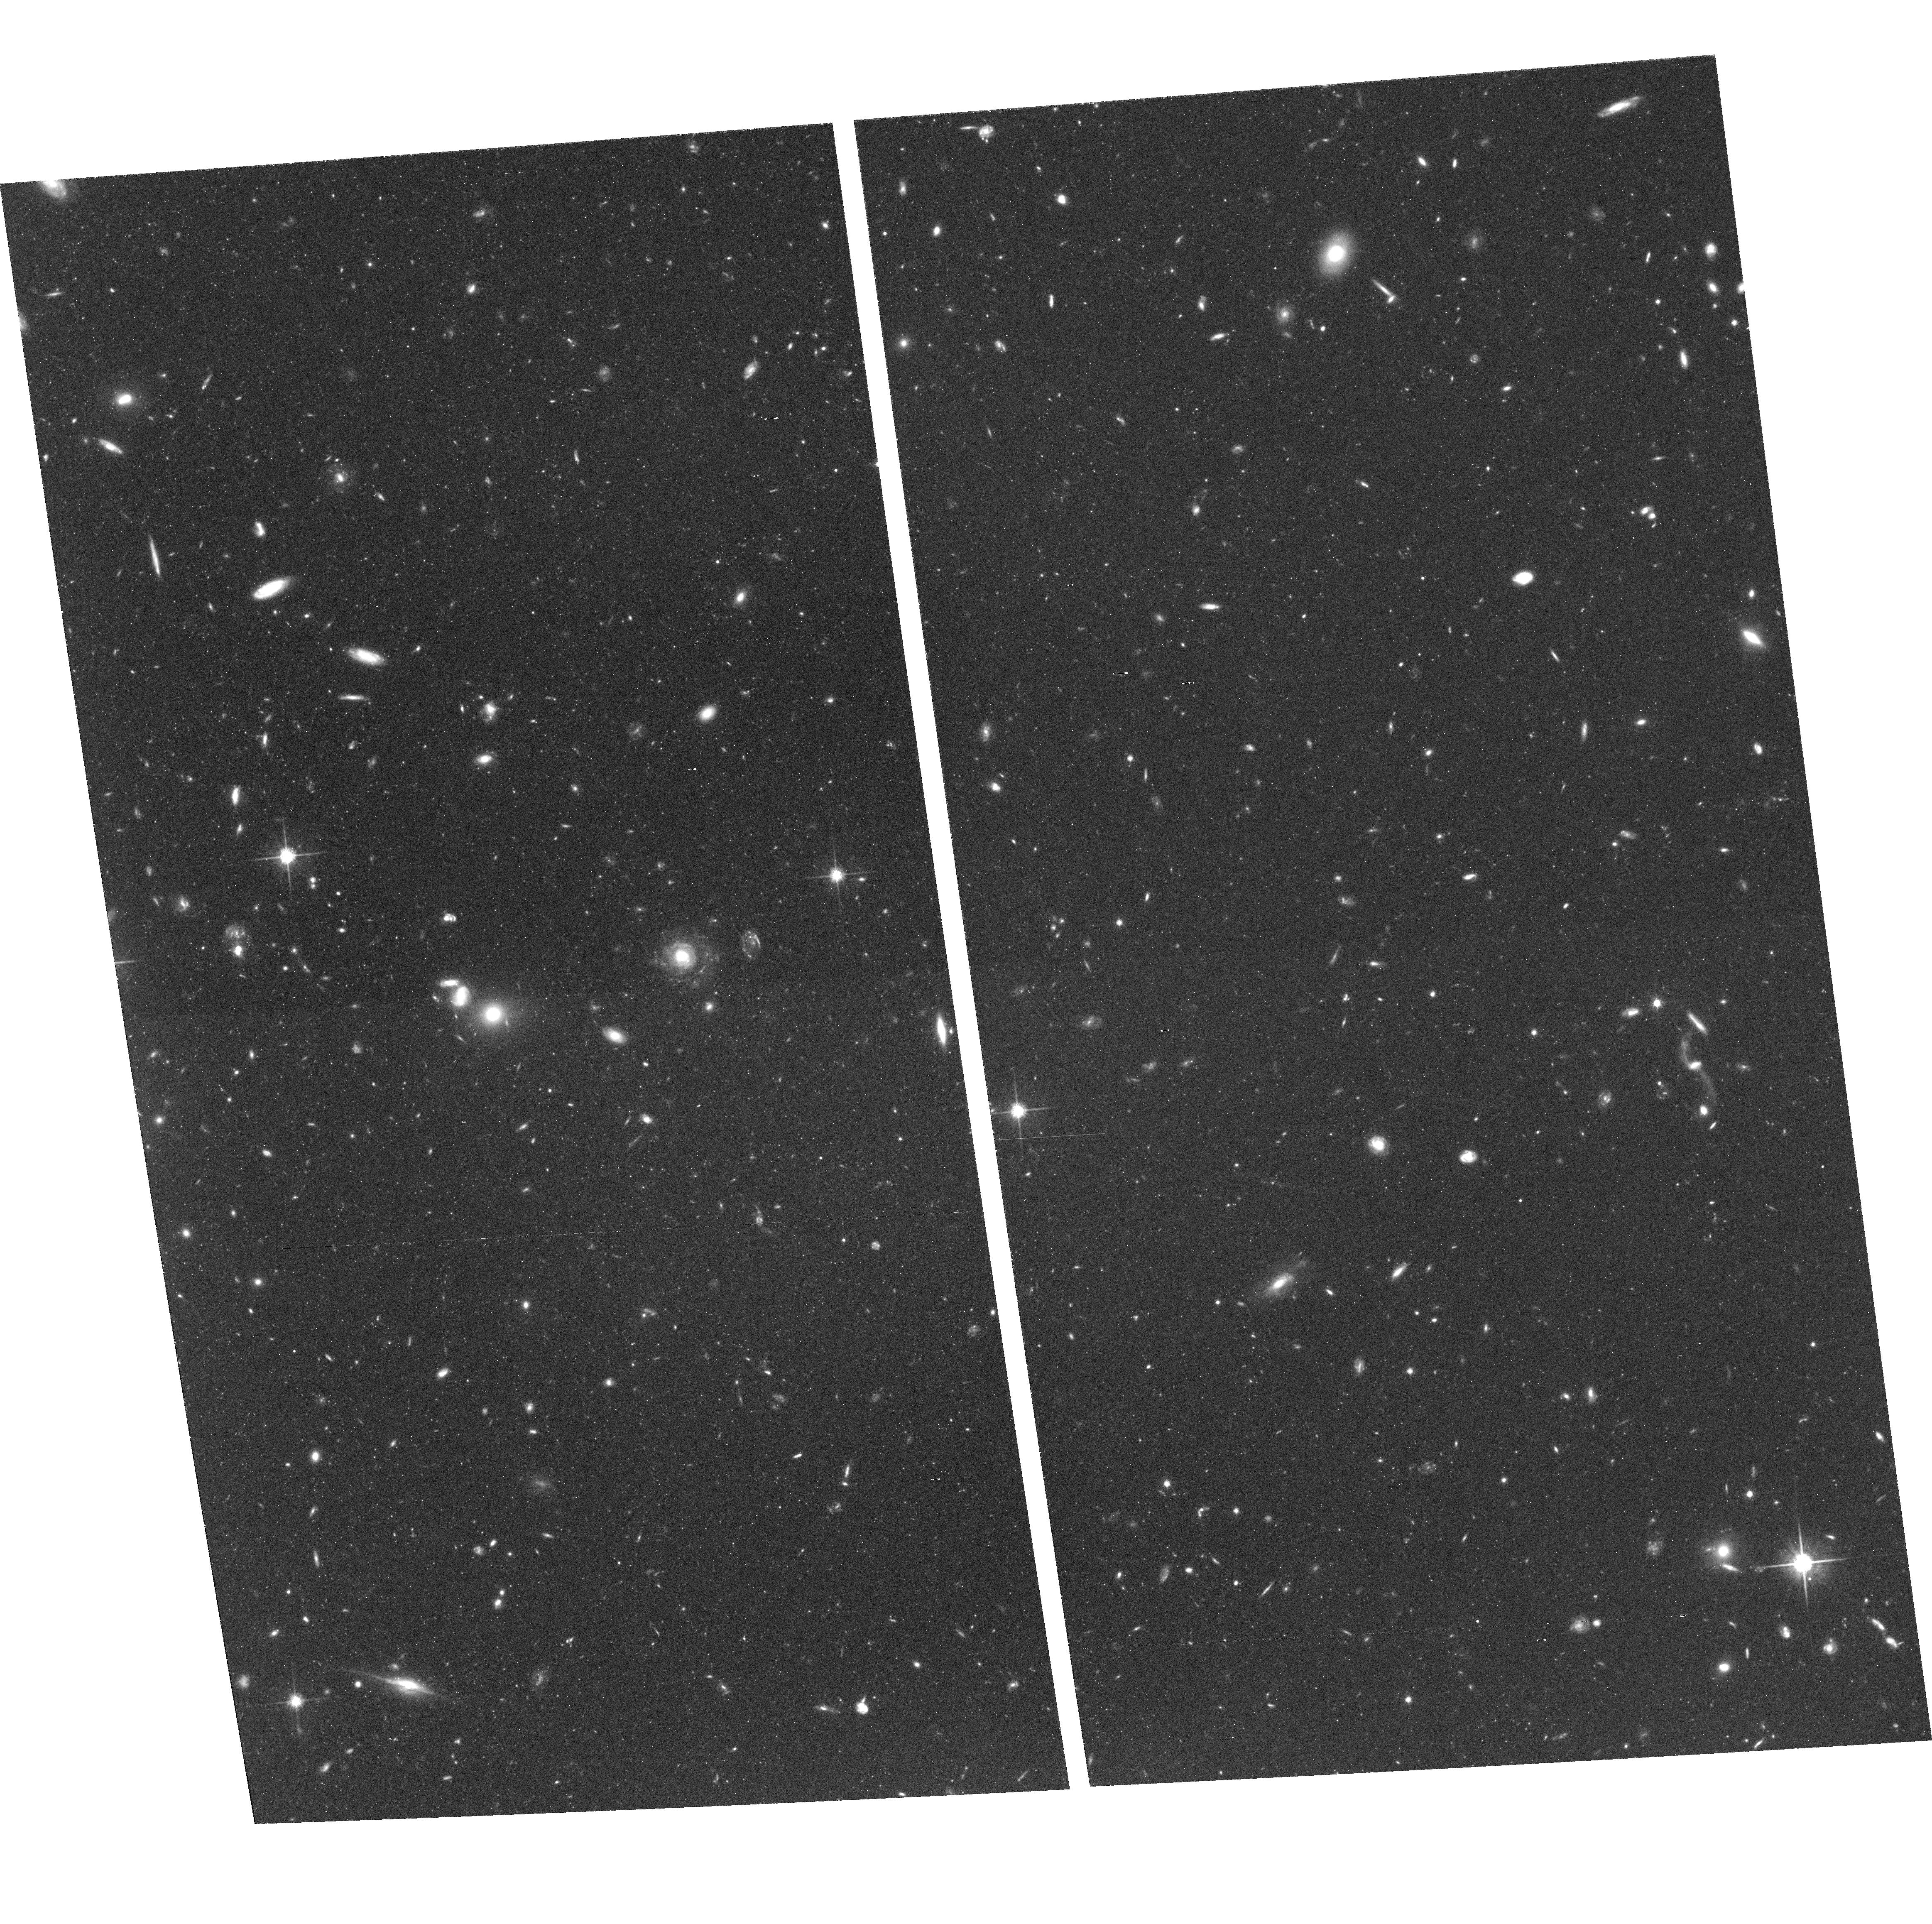
Target: NGC3379-F1
Instrument: ACS/WFC
Filter: F814W
Exposure: 2.1 h
Observation ID: hst_9811_06_acs_wfc_f814w_j8n906

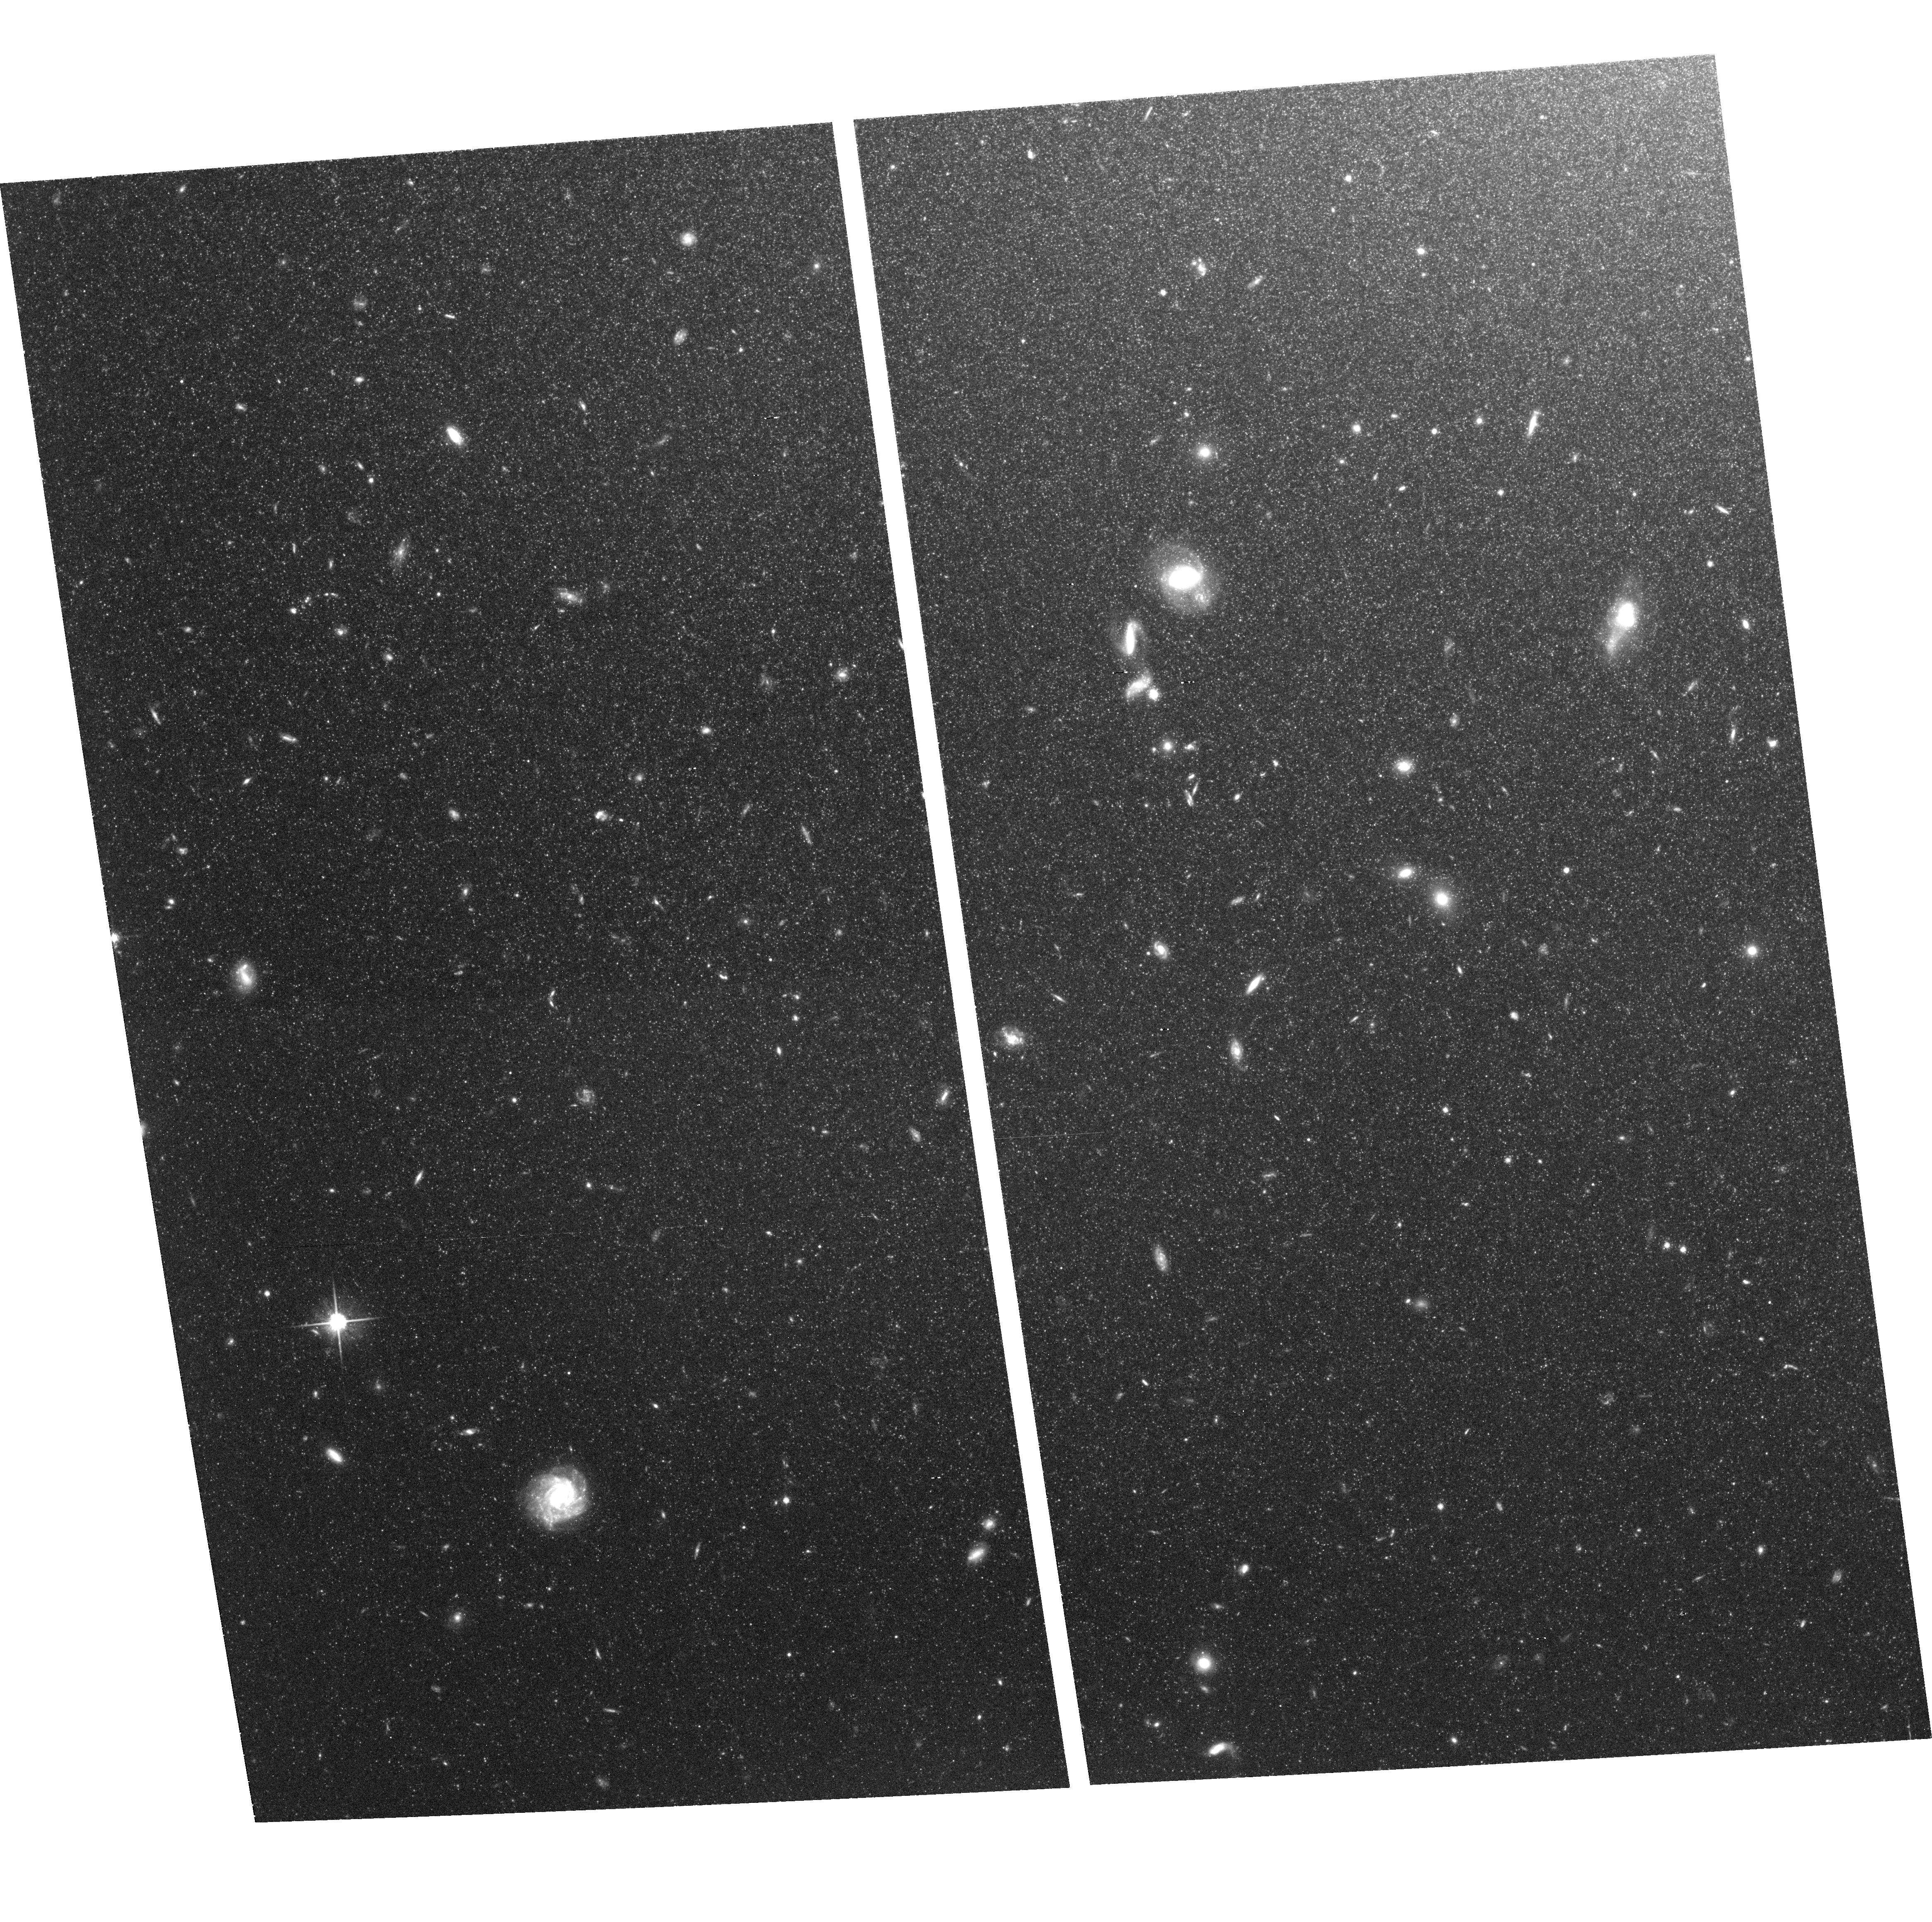
Target: NGC3377-F1
Instrument: ACS/WFC
Filter: F814W
Exposure: 2.1 h
Observation ID: hst_9811_14_acs_wfc_f814w_j8n914

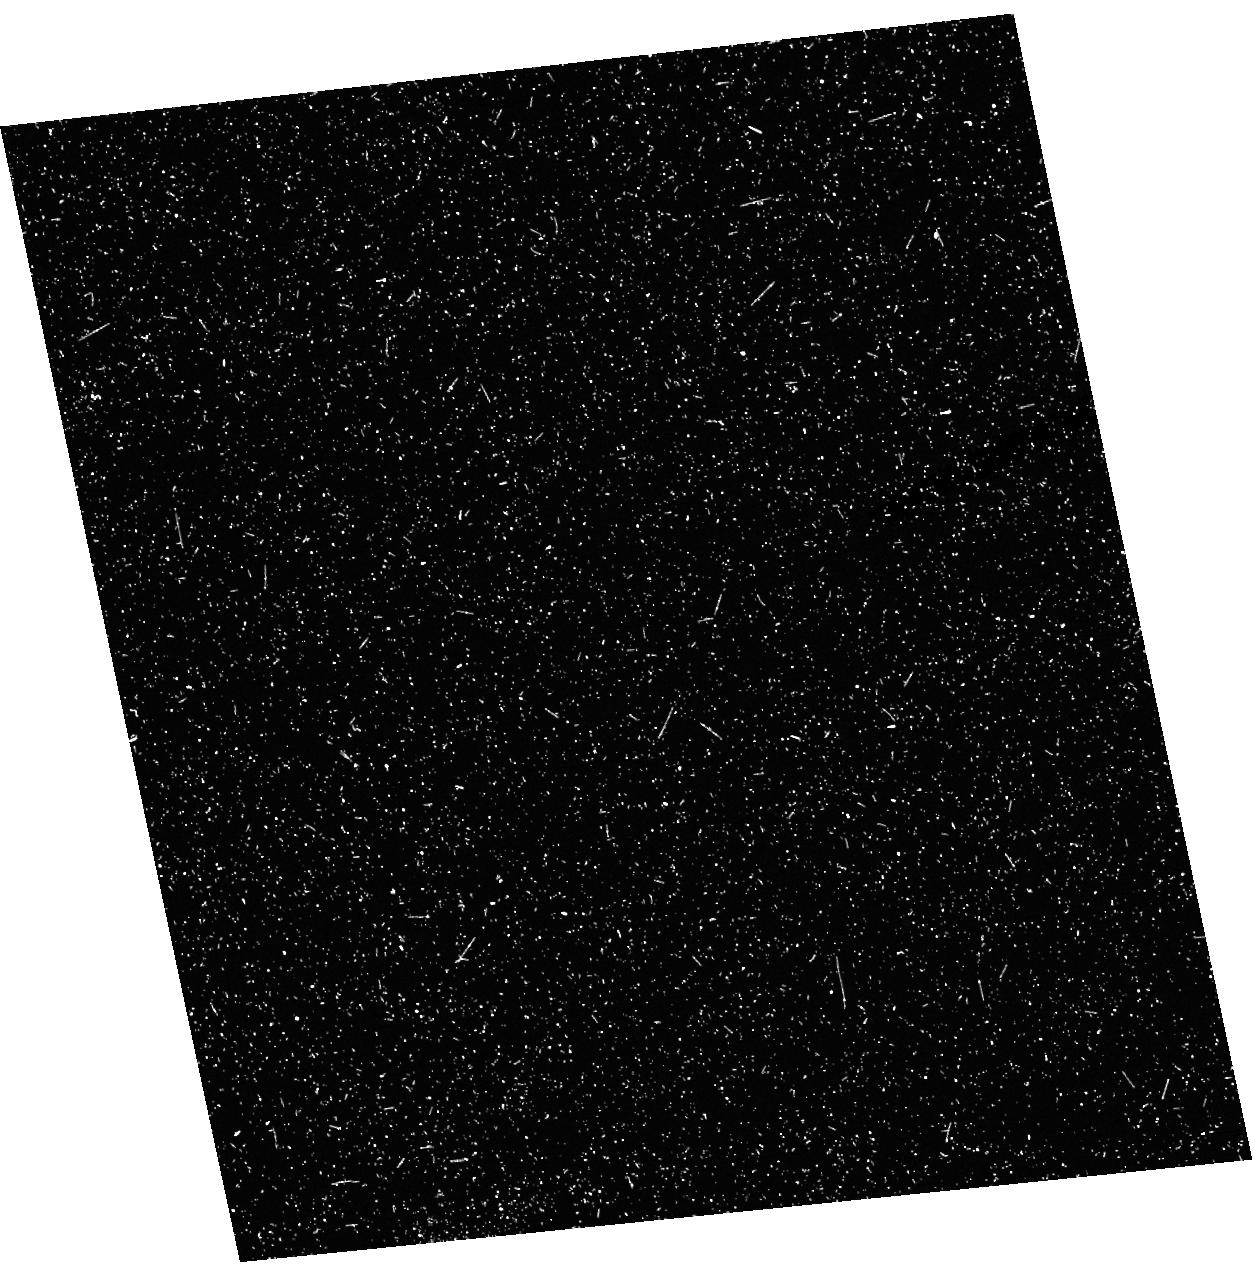
Target: field at RA 161.954°, Dec 13.928°
Instrument: ACS/HRC
Filter: F555W
Exposure: 40 min
Observation ID: hst_9811_11_acs_hrc_f555w_j8n911

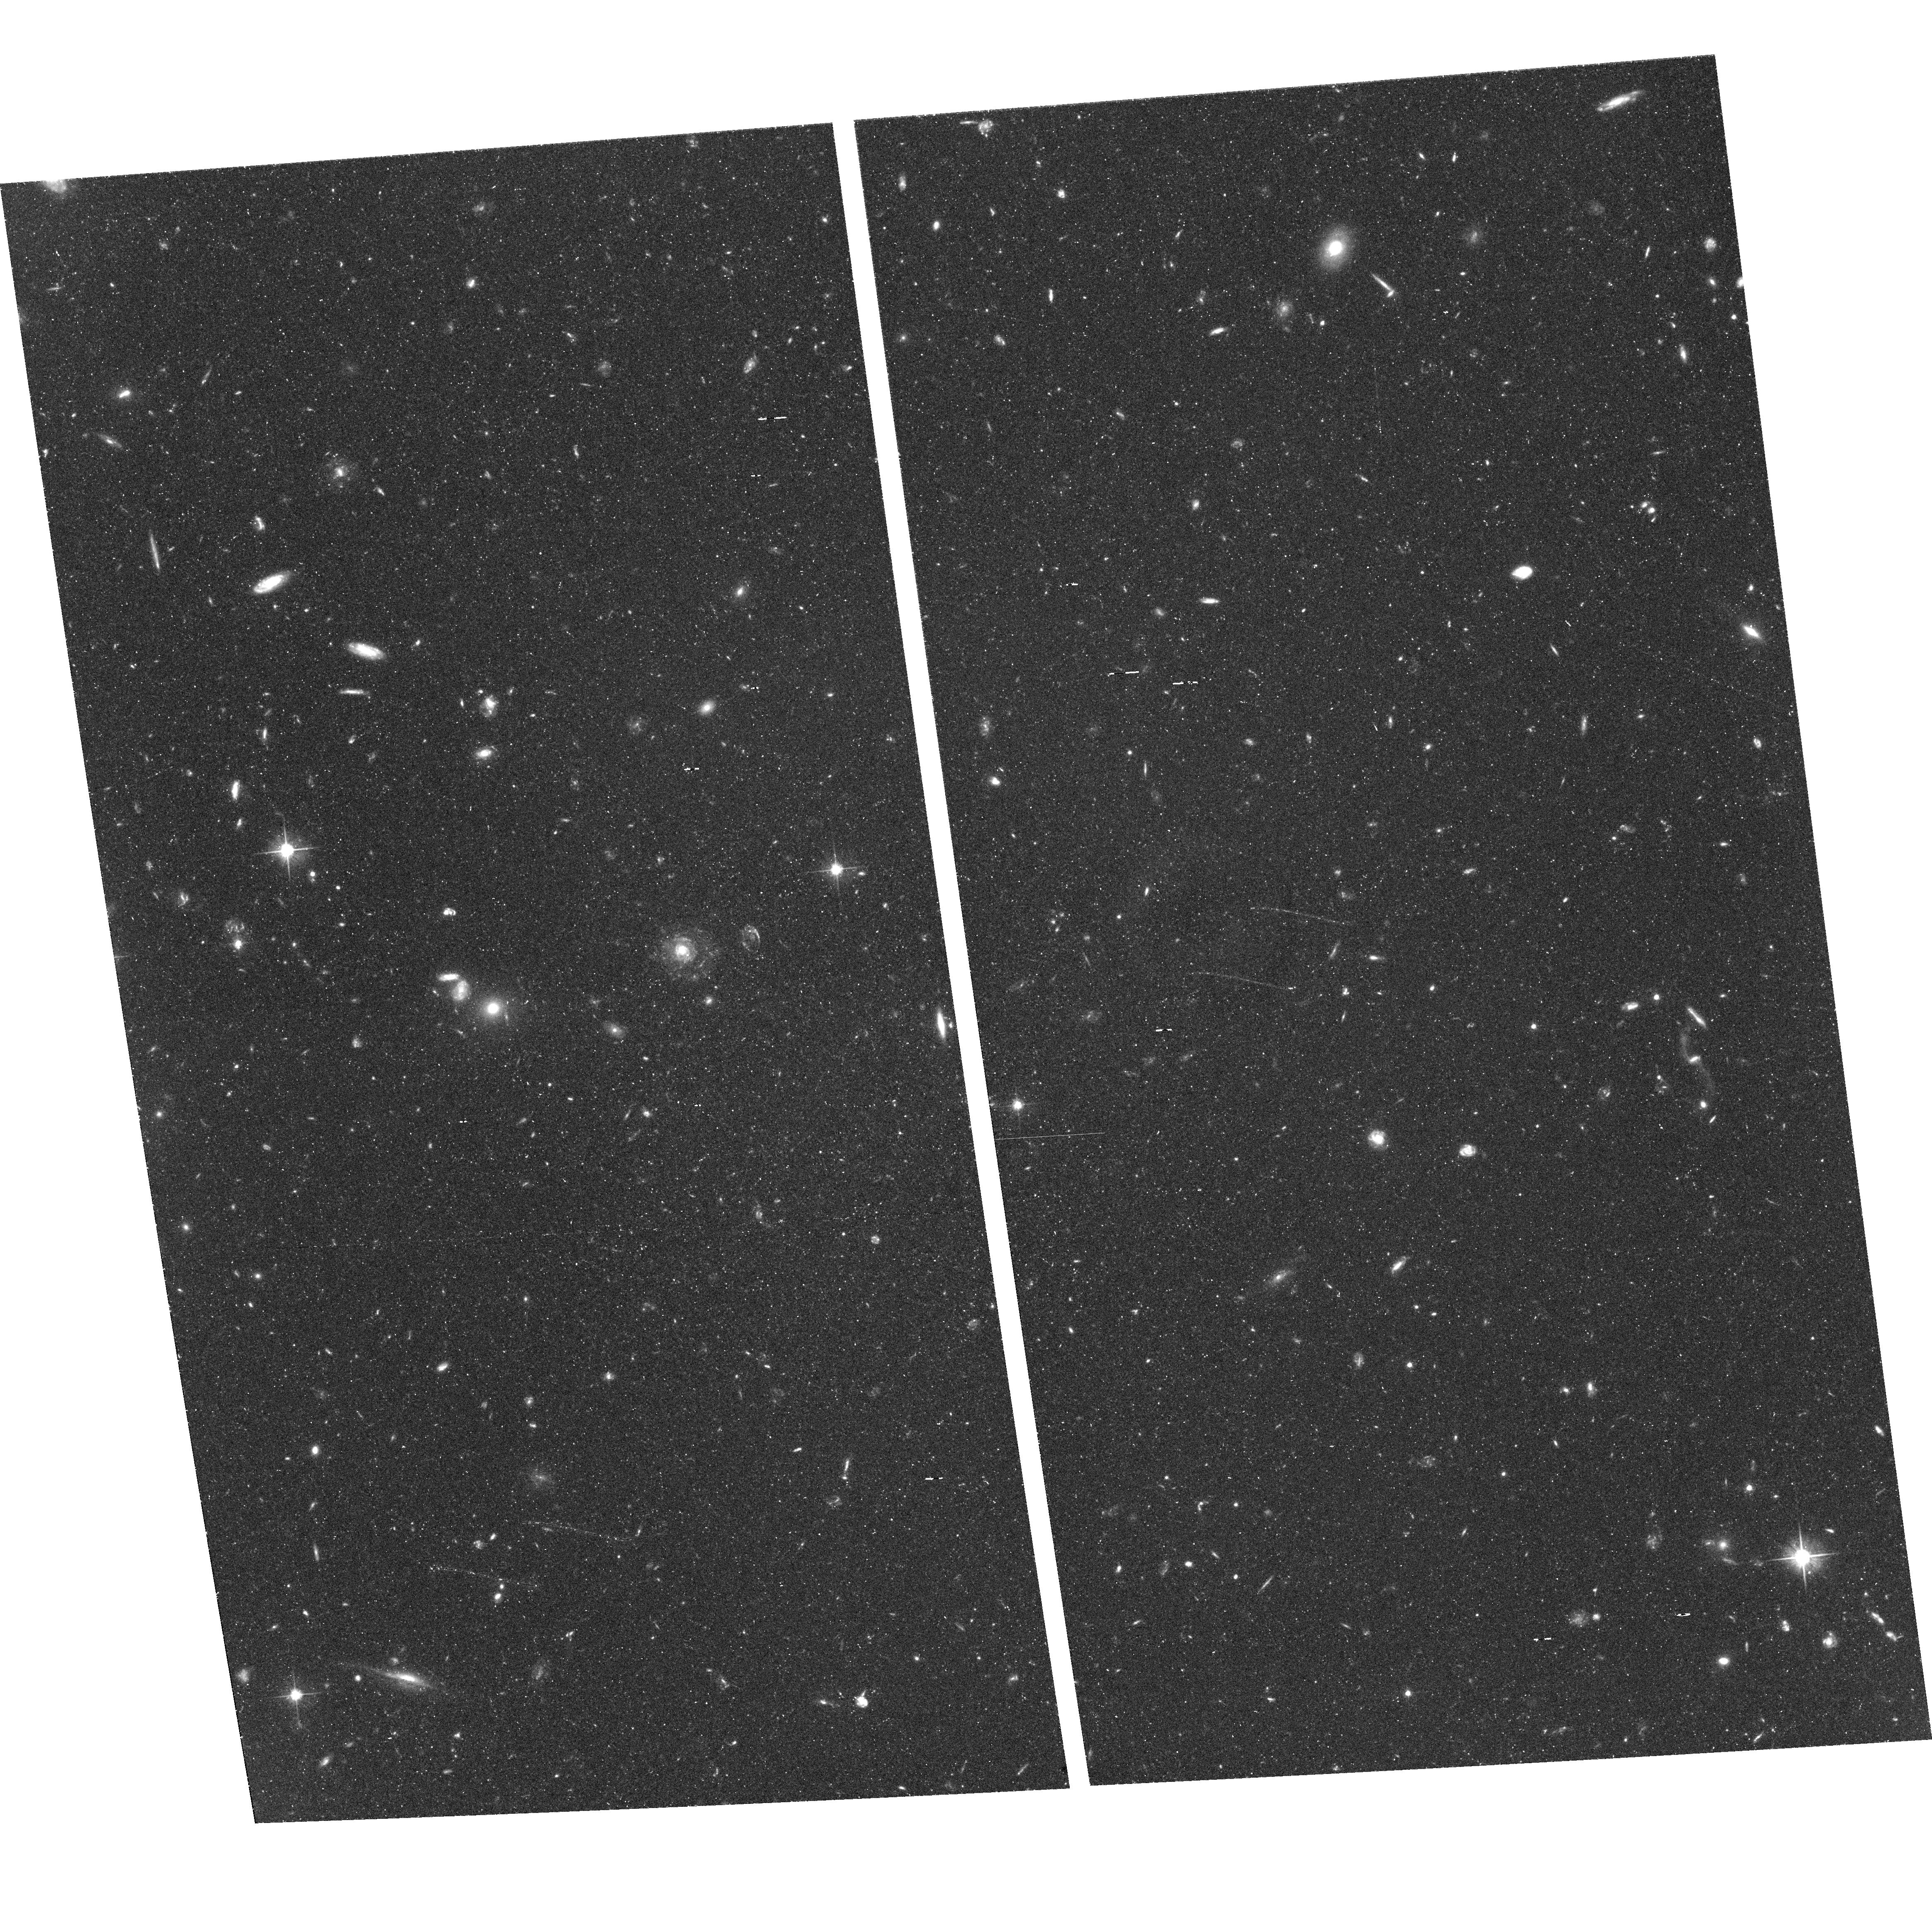
Target: NGC3379-F1
Instrument: ACS/WFC
Filter: F606W
Exposure: 1.4 h
Observation ID: hst_9811_04_acs_wfc_f606w_j8n904

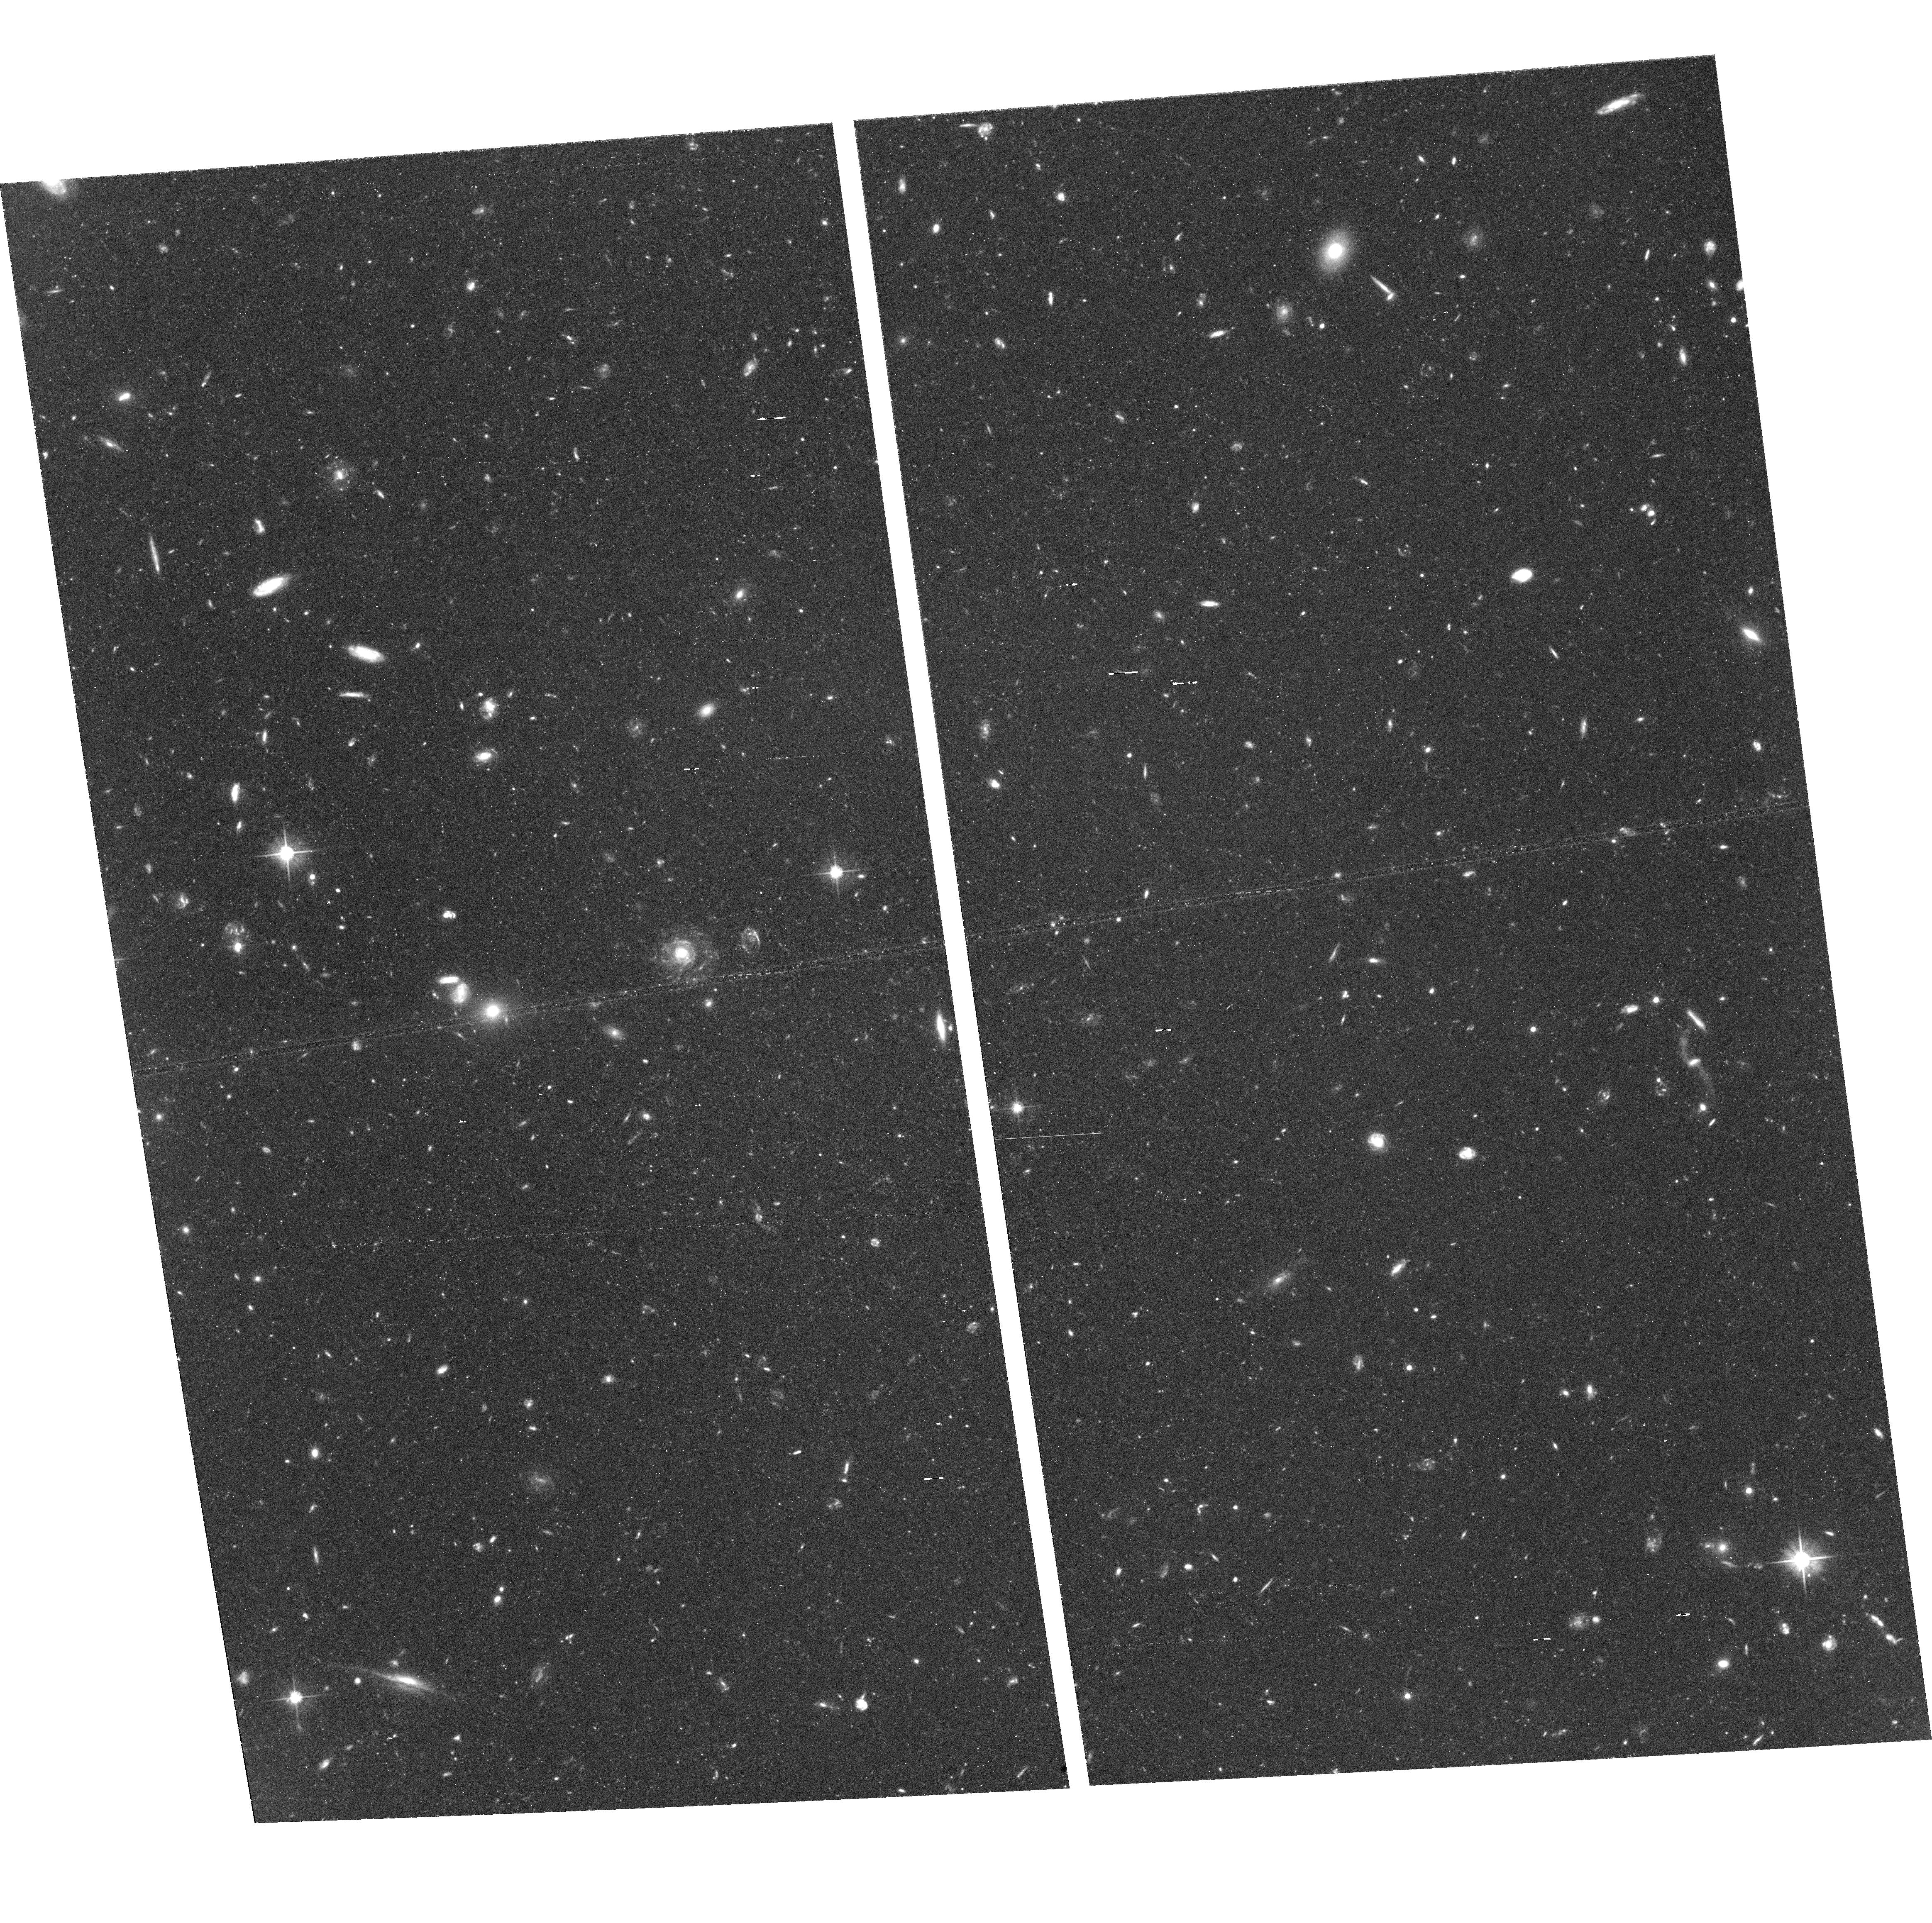
Target: NGC3379-F1
Instrument: ACS/WFC
Filter: F606W
Exposure: 2.1 h
Observation ID: hst_9811_02_acs_wfc_f606w_j8n902

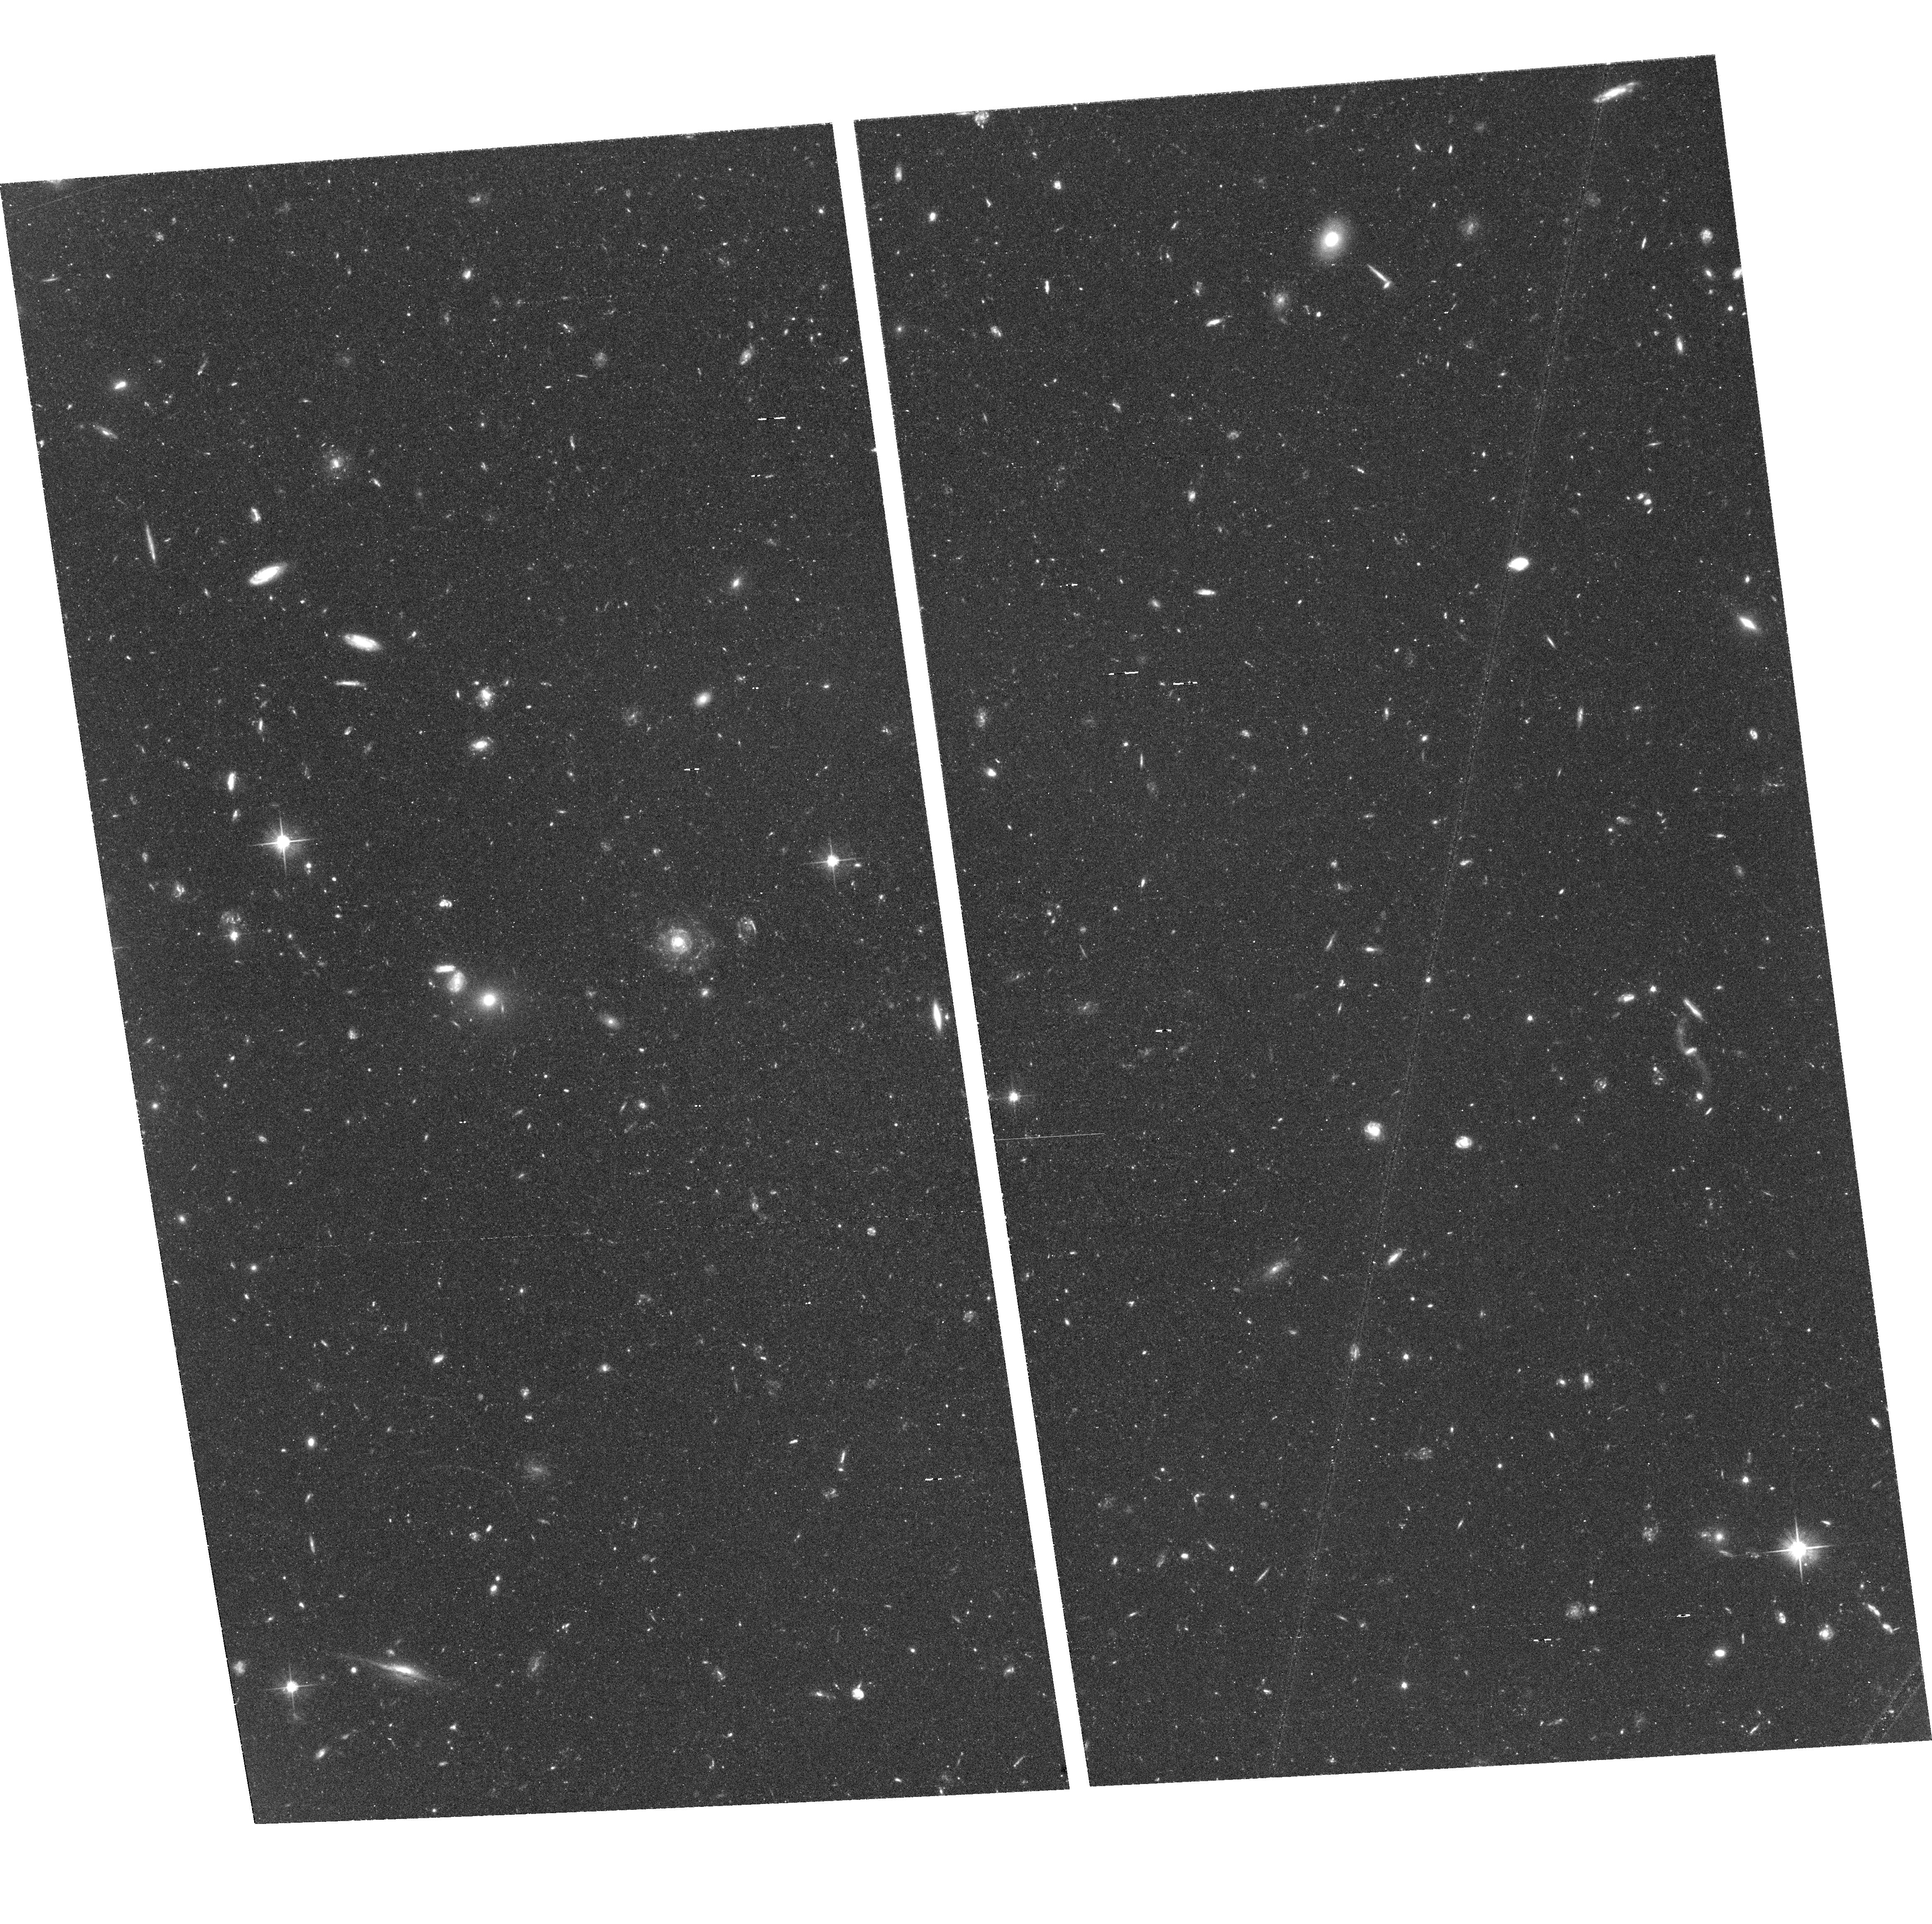
Target: NGC3379-F1
Instrument: ACS/WFC
Filter: F606W
Exposure: 2.1 h
Observation ID: hst_9811_23_acs_wfc_f606w_j8n923

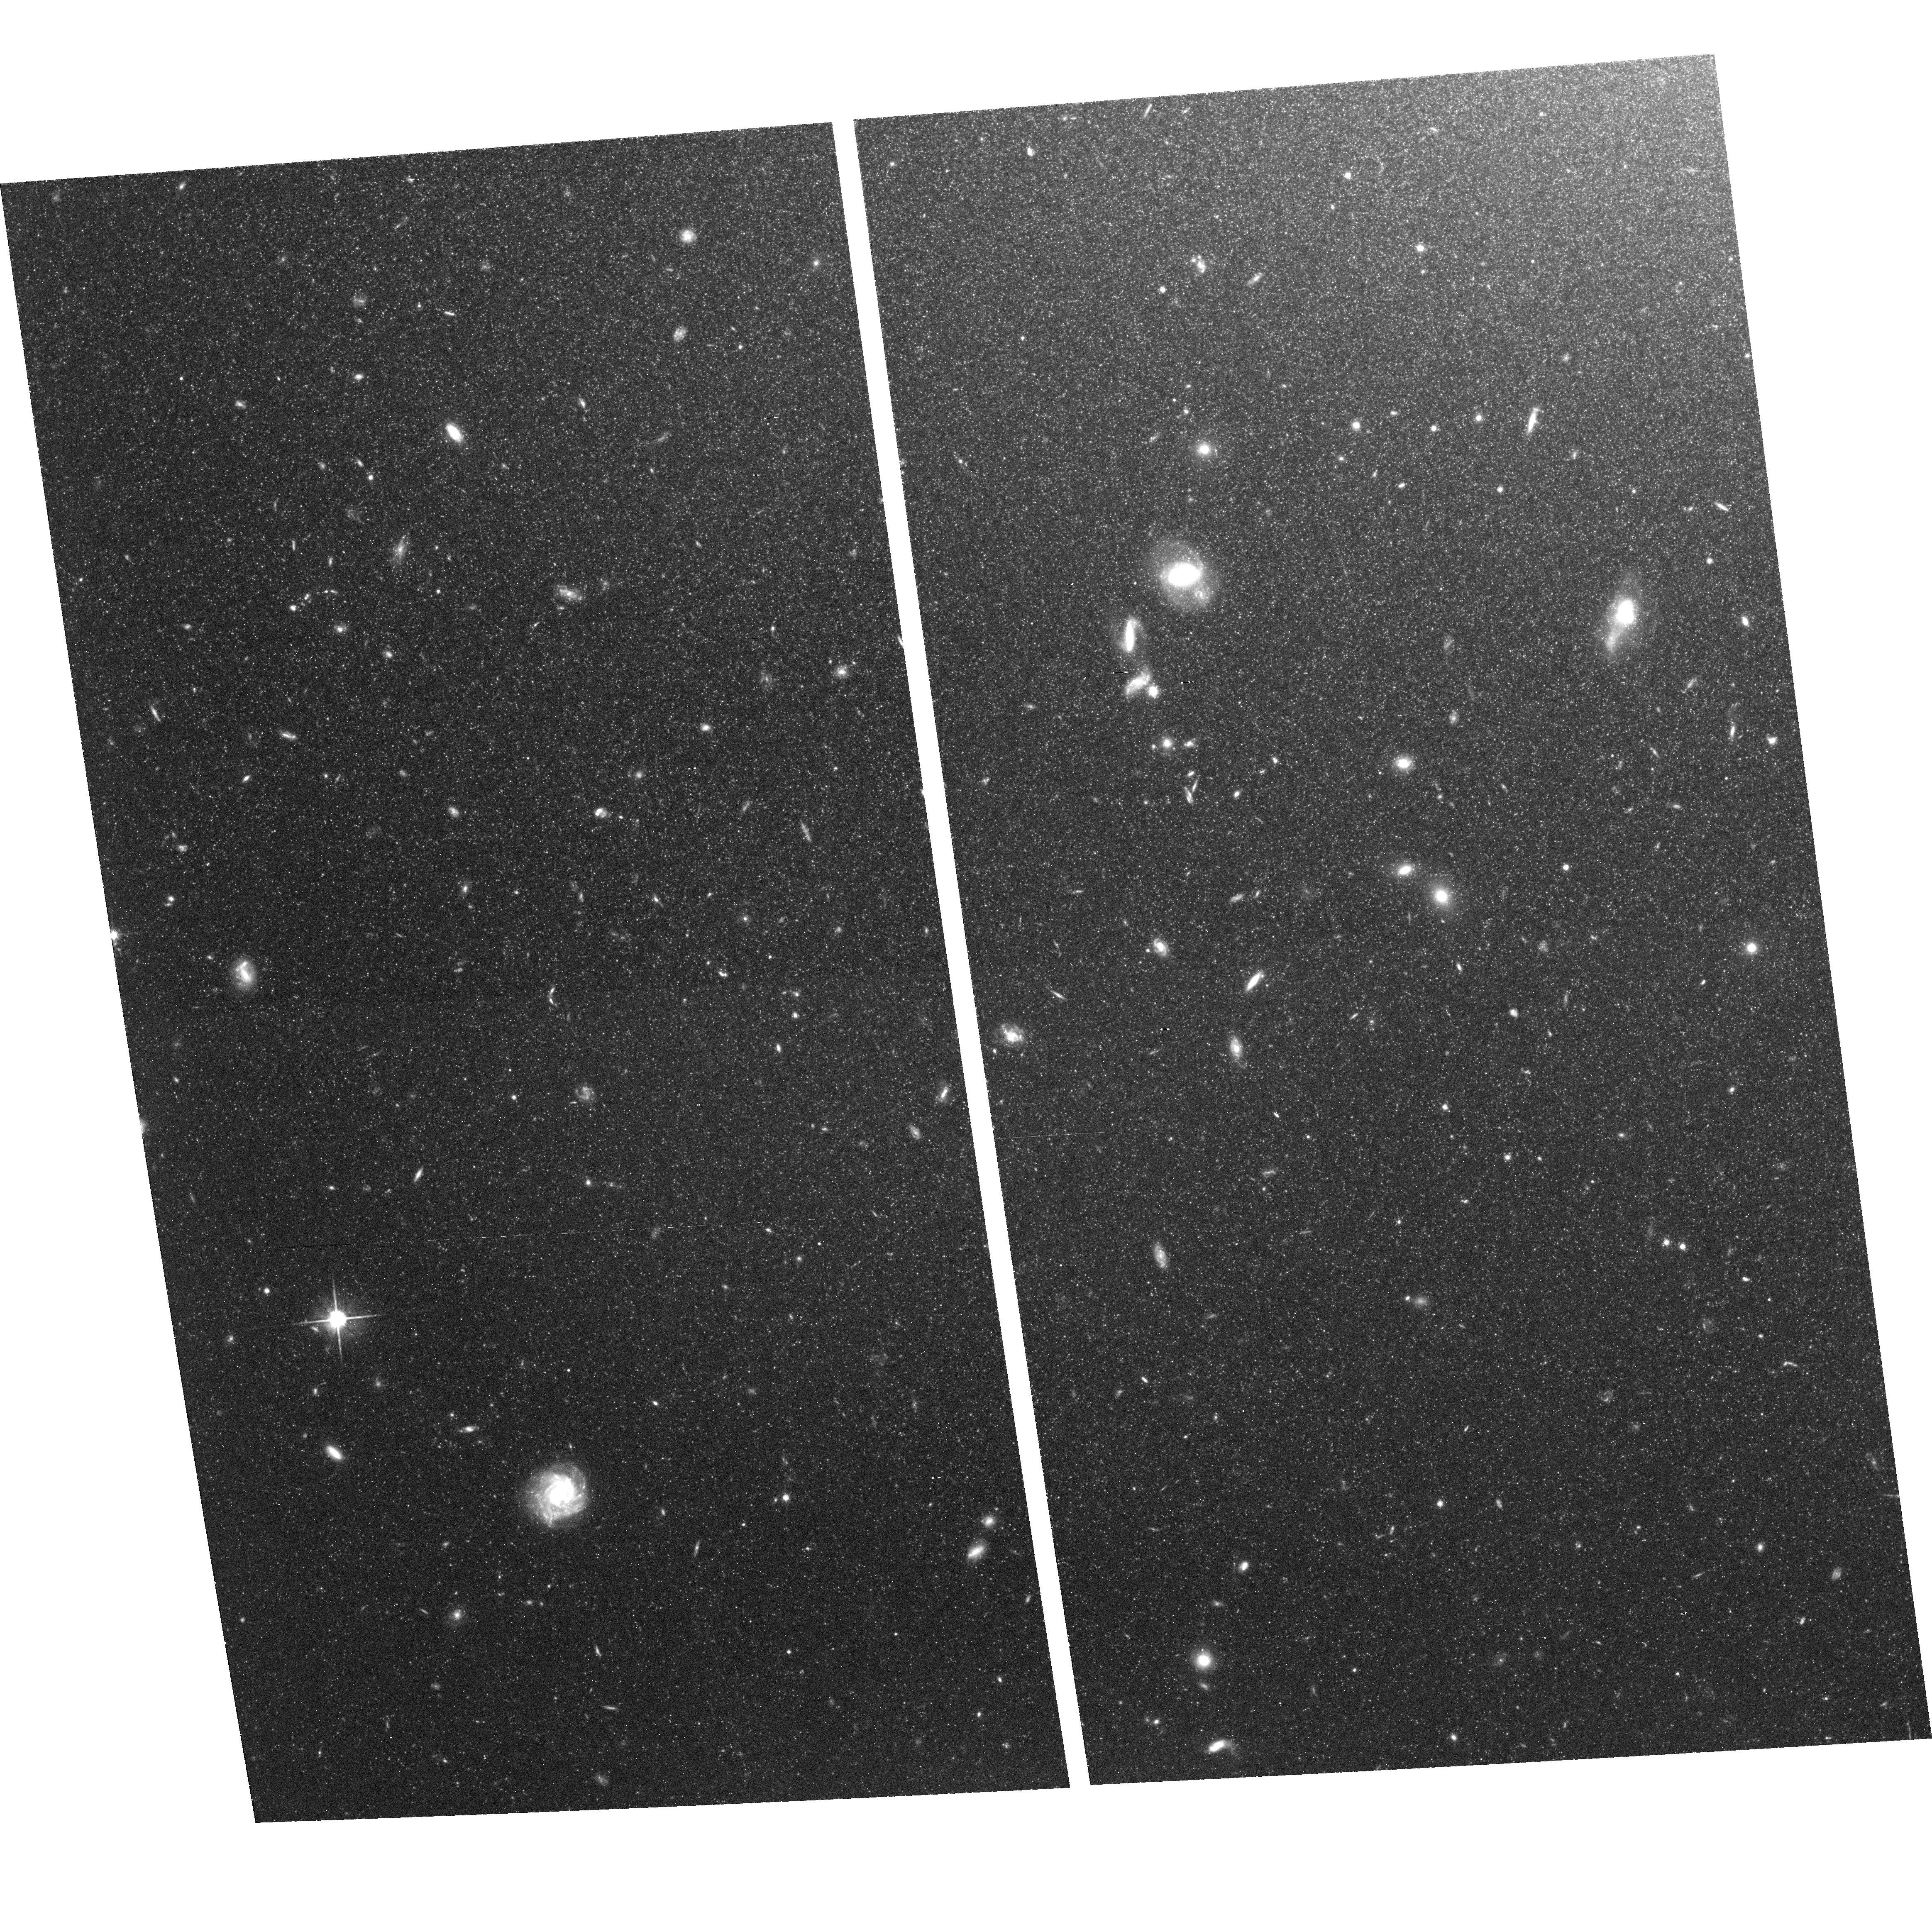
Target: NGC3377-F1
Instrument: ACS/WFC
Filter: F814W
Exposure: 2.1 h
Observation ID: hst_9811_15_acs_wfc_f814w_j8n915

Establishing the Metallicity Distribution in Normal Giant Ellipticals (PI: Harris, William Edgar)

NGC 3377 and 3379, the Leo Group ellipticals at d=11 Mpc, are the nearest E galaxies commonly regarded to be structually"normal", and as such, they are keystone objects for understanding the evolution and early star formation history of large ellipticals. The ACS/WFC camera now gives us the ability to obtain the metallicity distribution function (MDF) of their stellar population by direct resolution and photometry of their halo stars. To do this, we will follow the same highly successful techniques we have previously used for NGC 5128 with WFPC2 (V, I) imaging: the (V-I) colors of the brightest red-giant stars are highly sensitive to metallicity, and their locations in the color-magnitude diagram can be used for direct construction of the MDF. This will be a major step forward to understanding the formation history of these cosmologically dominant galaxies.